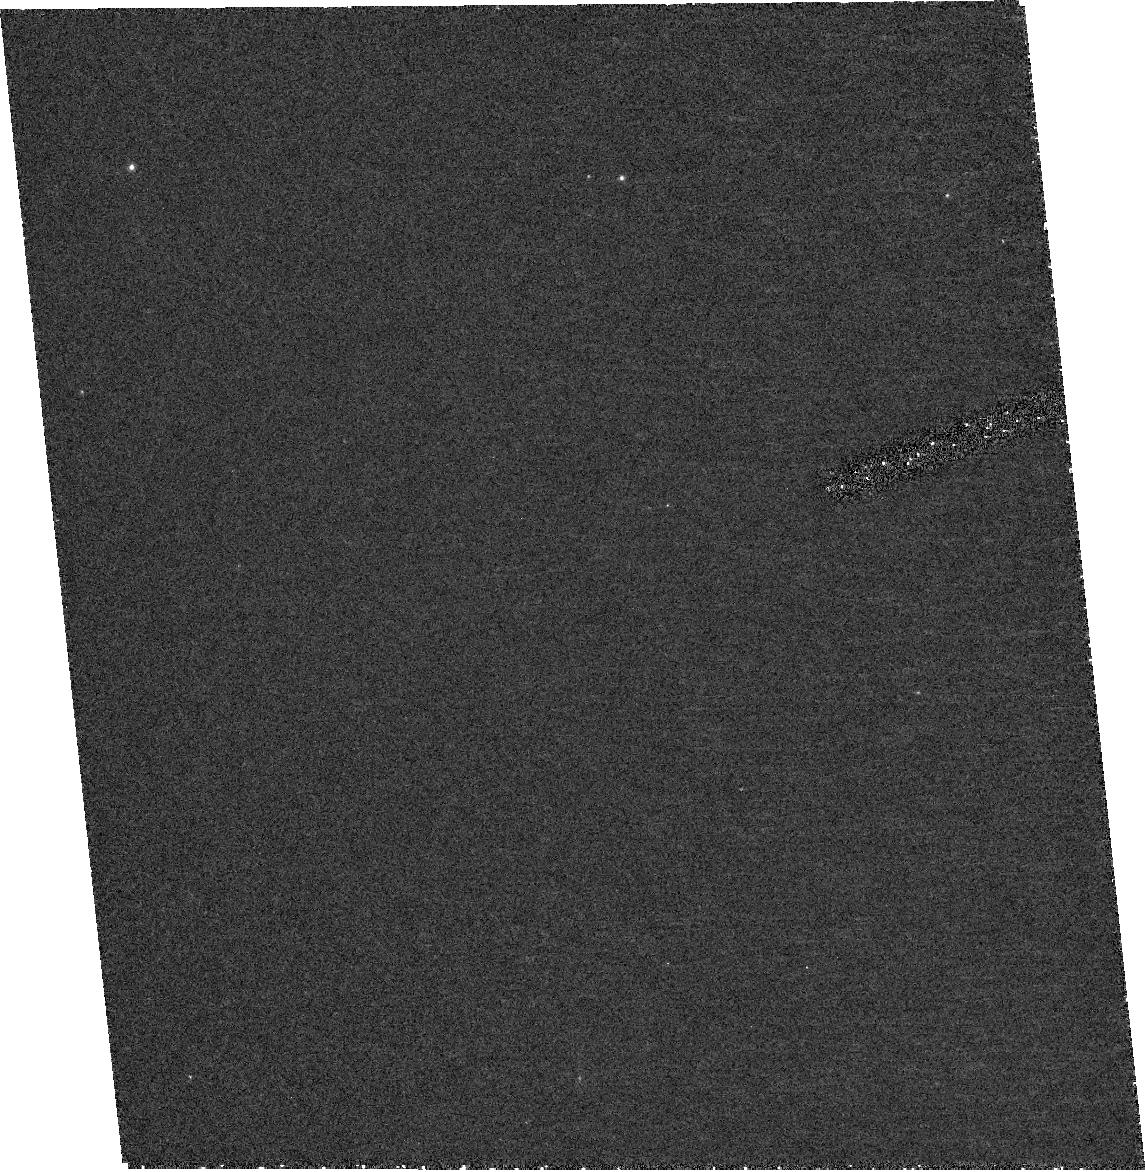
Target: V1333AQL. Instrument: ACS/HRC. Filter: F250W. Exposure: 39 min. Observation ID: hst_10253_04_acs_hrc_f250w_j92b04

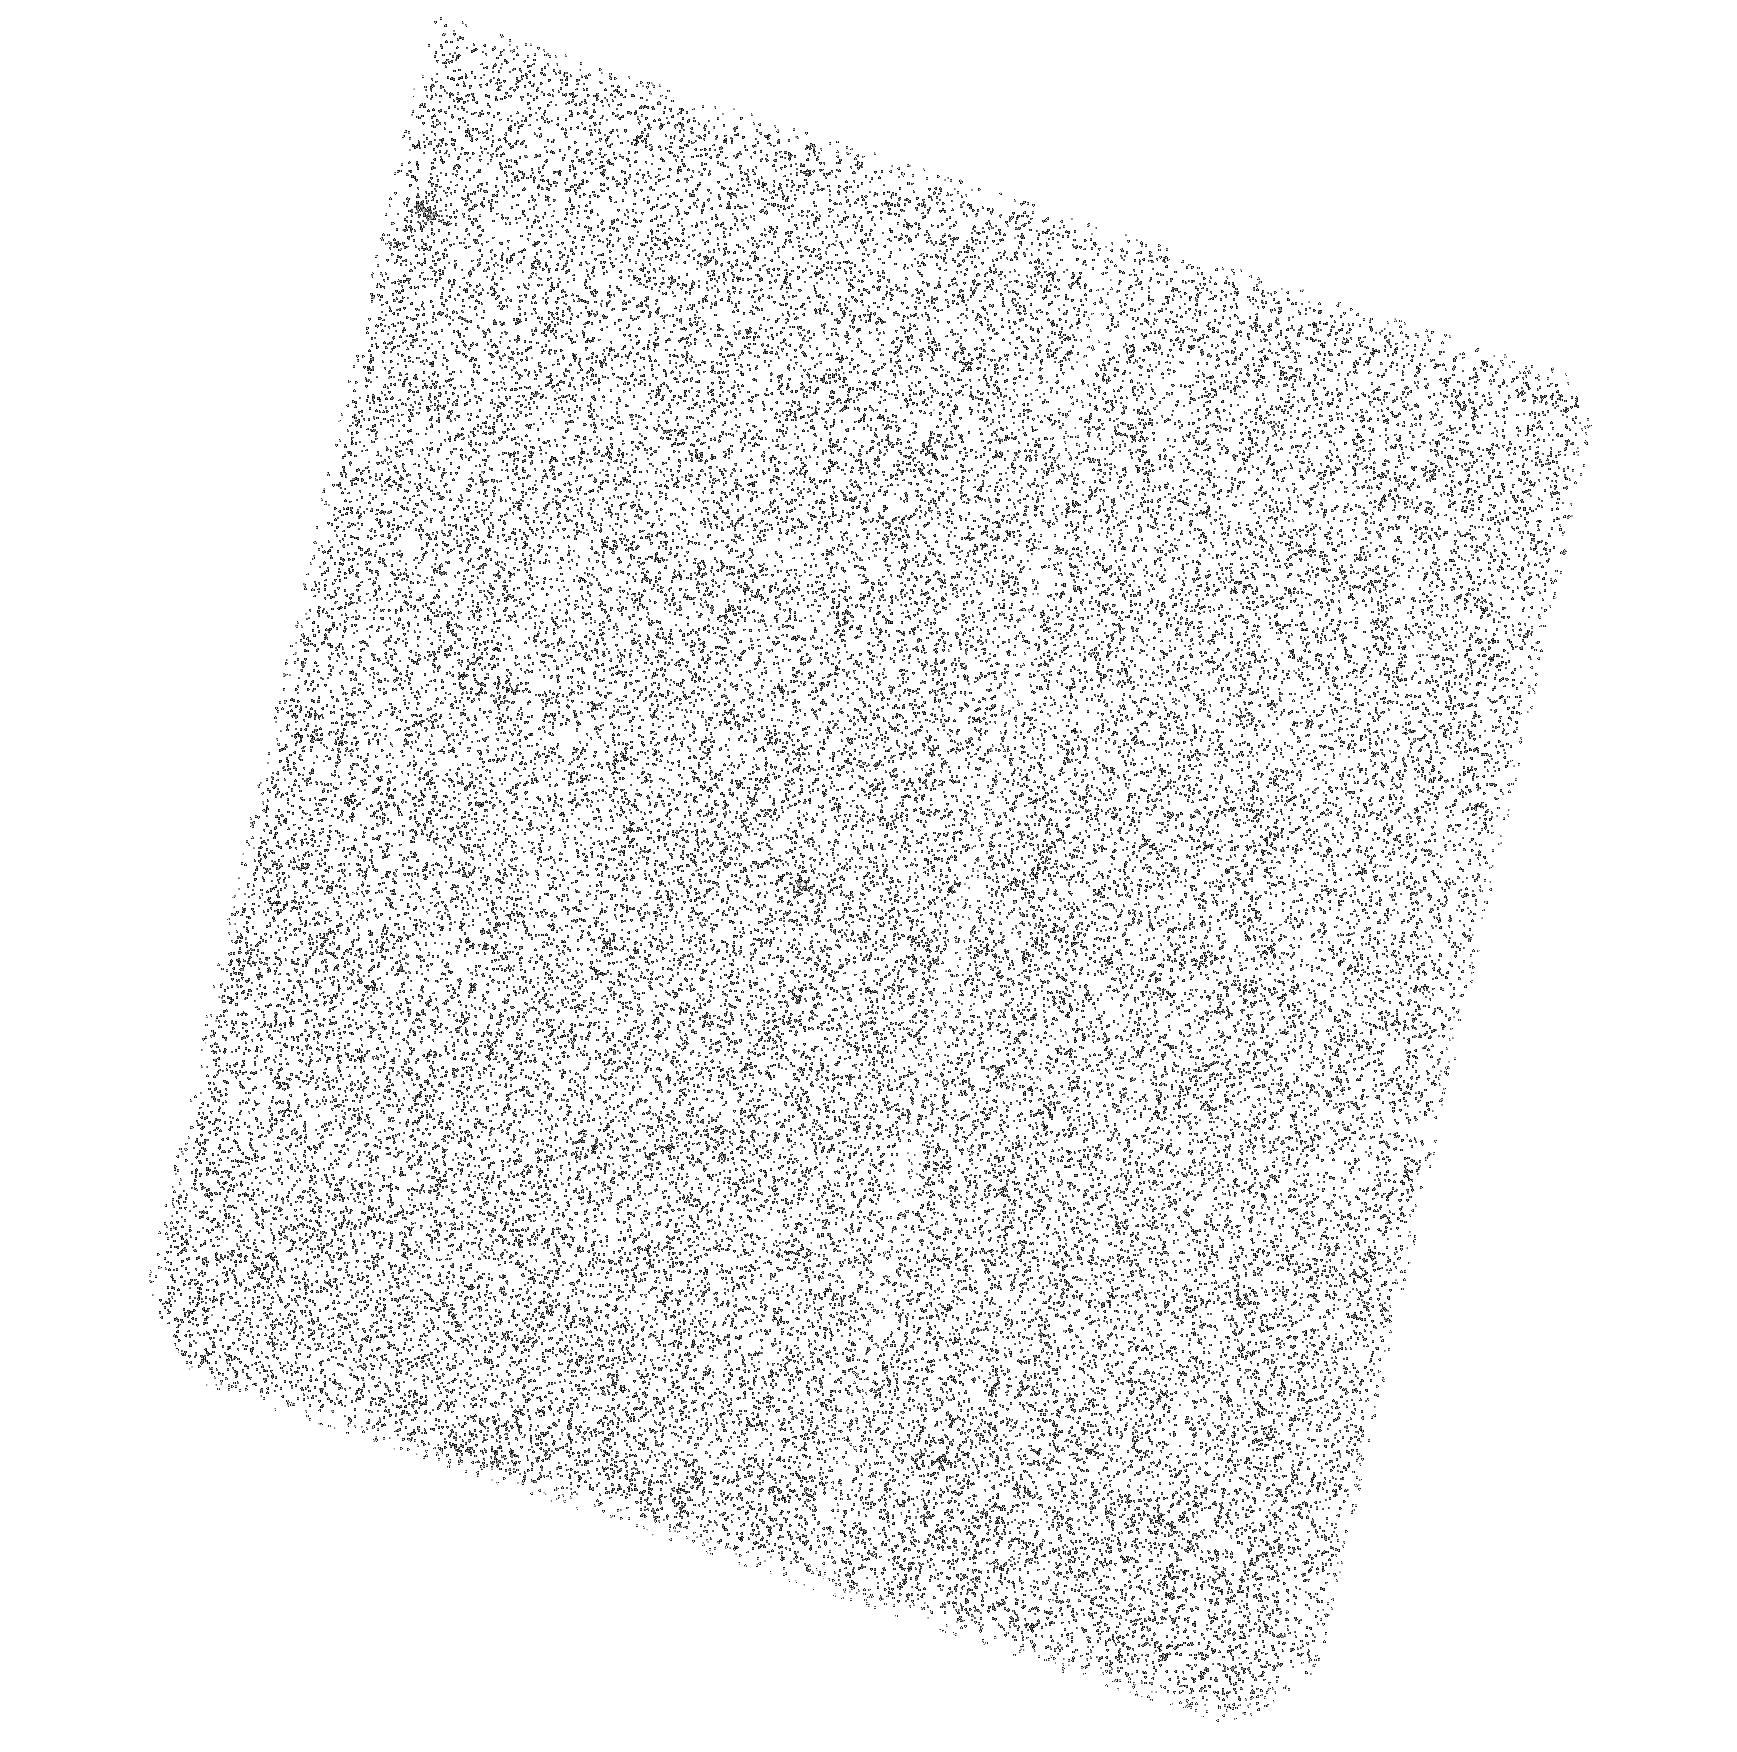
Target: LZ-AQR. Instrument: ACS/SBC. Filter: F140LP. Exposure: 42 min. Observation ID: hst_10253_a1_acs_sbc_f140lp_j92ba1

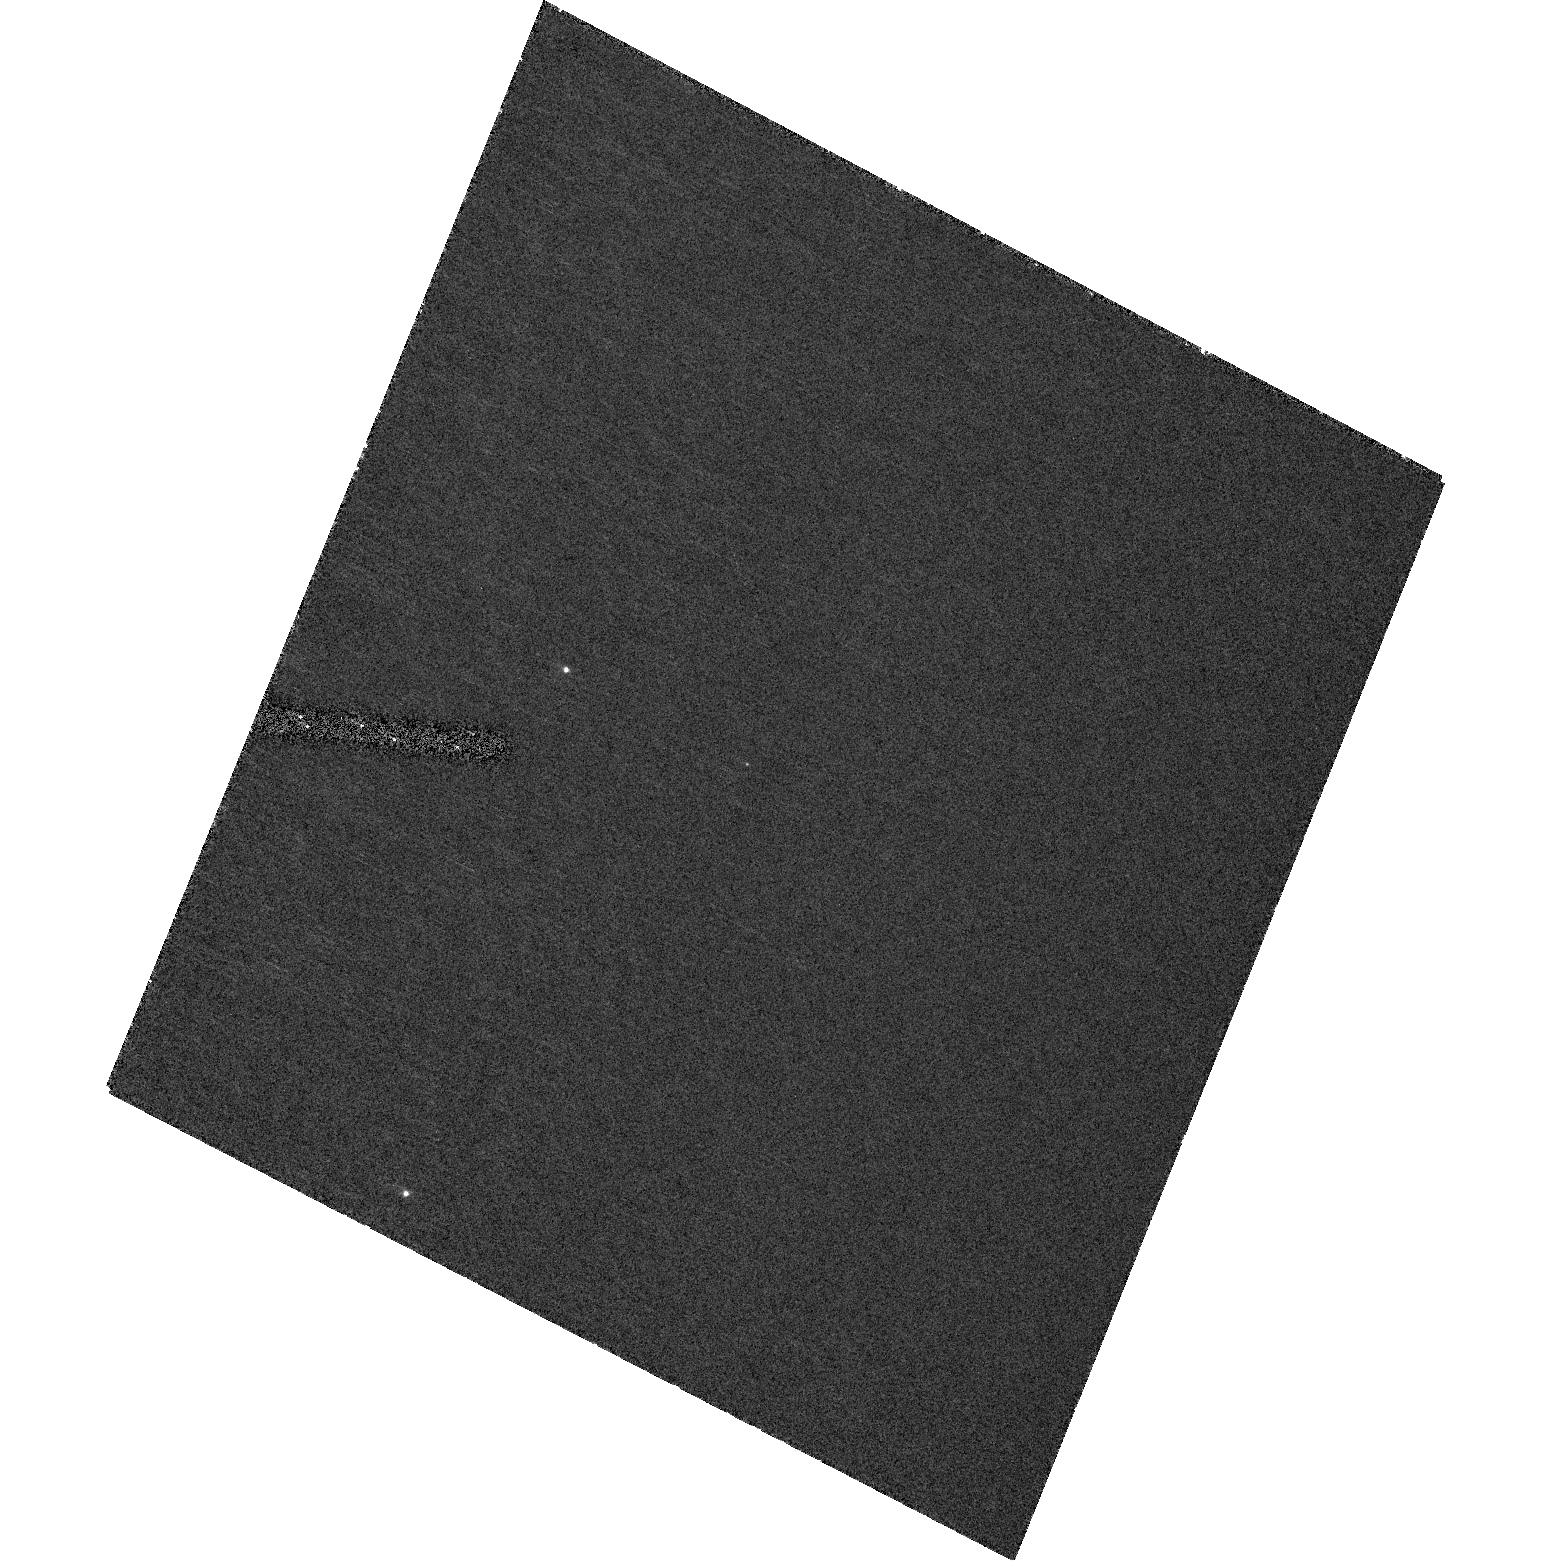
Target: V518PER. Instrument: ACS/HRC. Filter: F330W. Exposure: 48 min. Observation ID: hst_10253_03_acs_hrc_f330w_j92b03

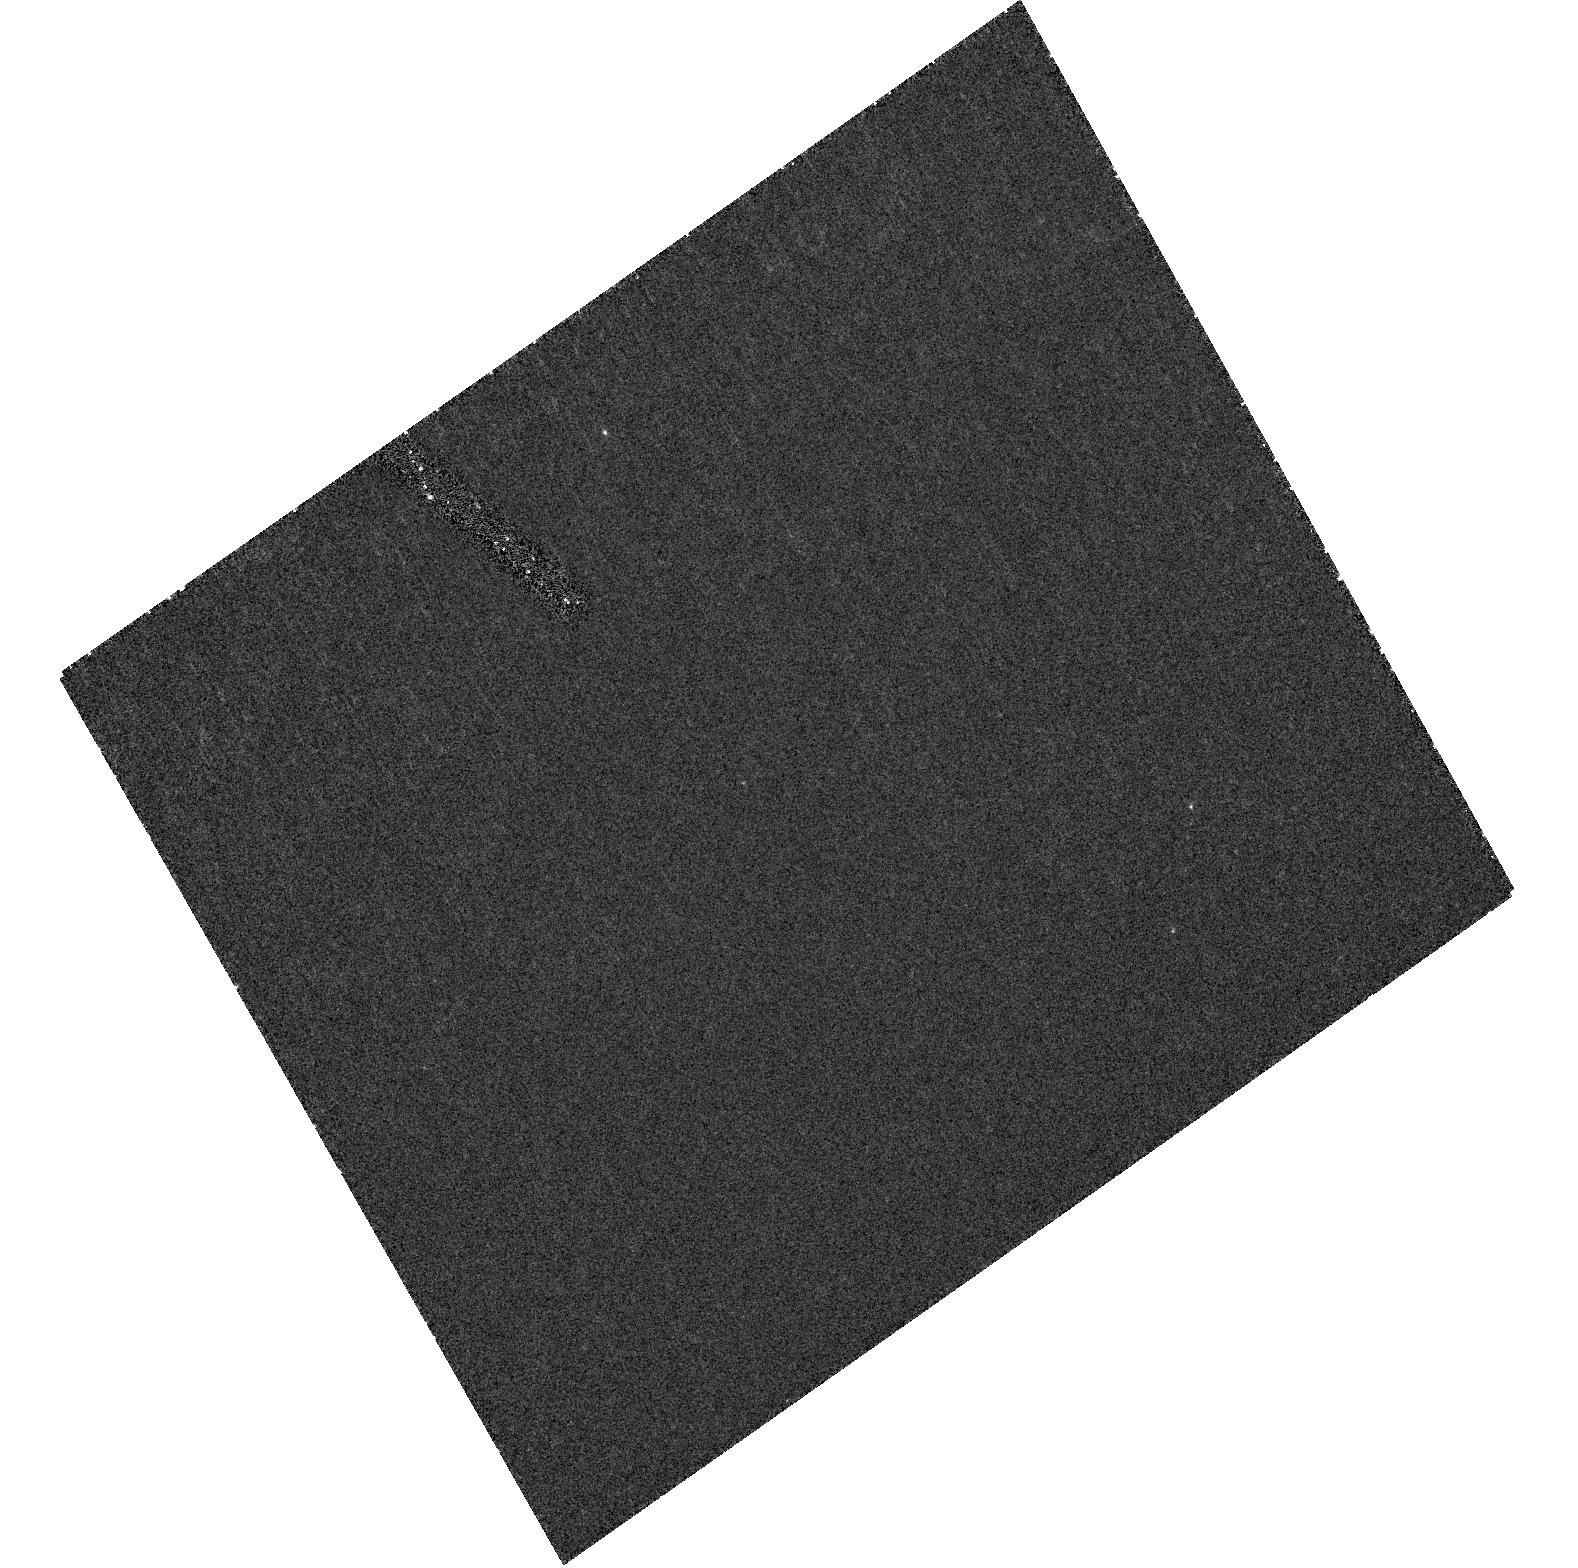
Target: GU-MUS. Instrument: ACS/HRC. Filter: F220W. Exposure: 21 min. Observation ID: hst_10253_01_acs_hrc_f220w_j92b01

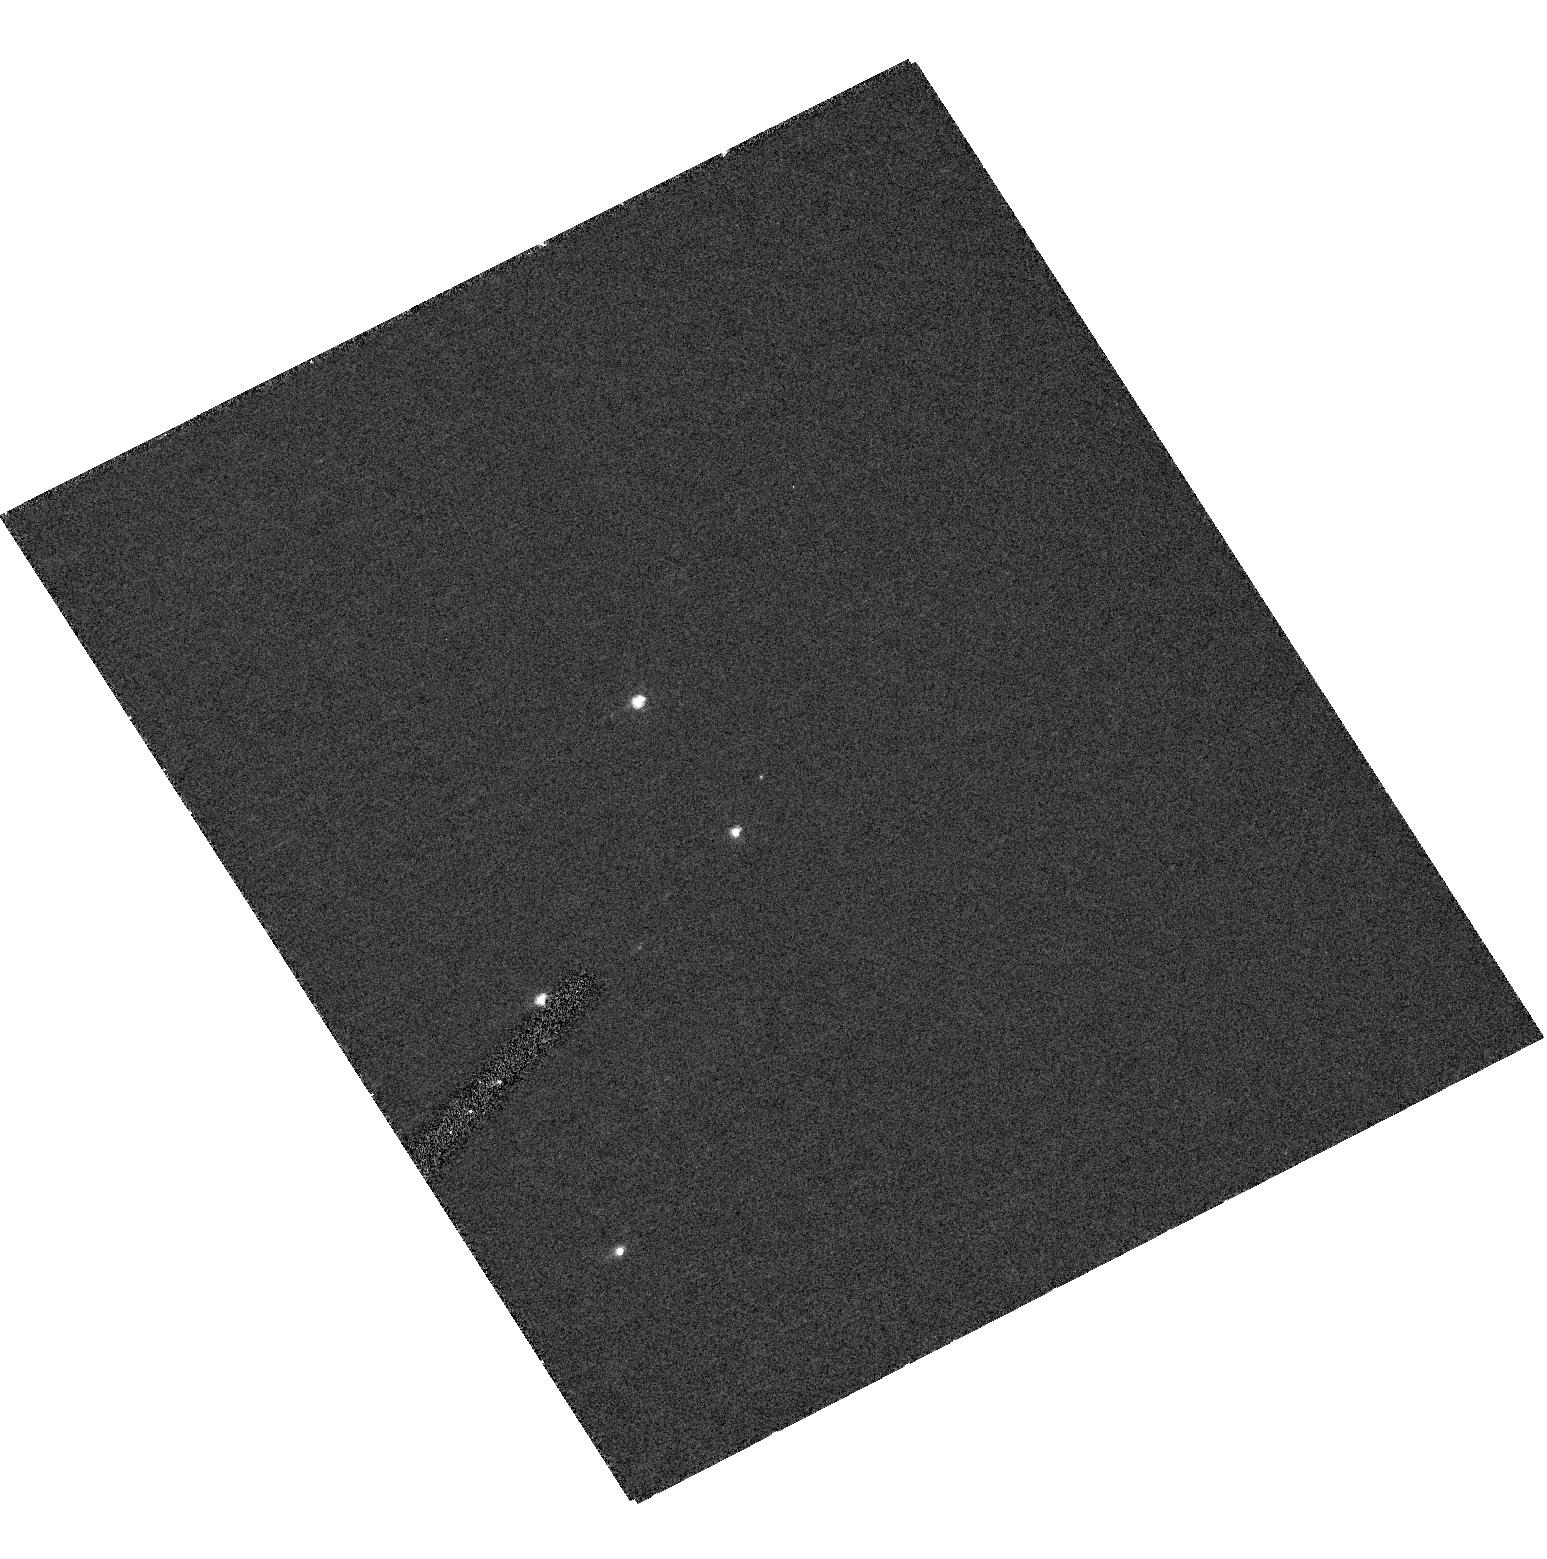
Target: MM-VEL. Instrument: ACS/HRC. Filter: F330W. Exposure: 29 min. Observation ID: hst_10253_02_acs_hrc_f330w_j92b02

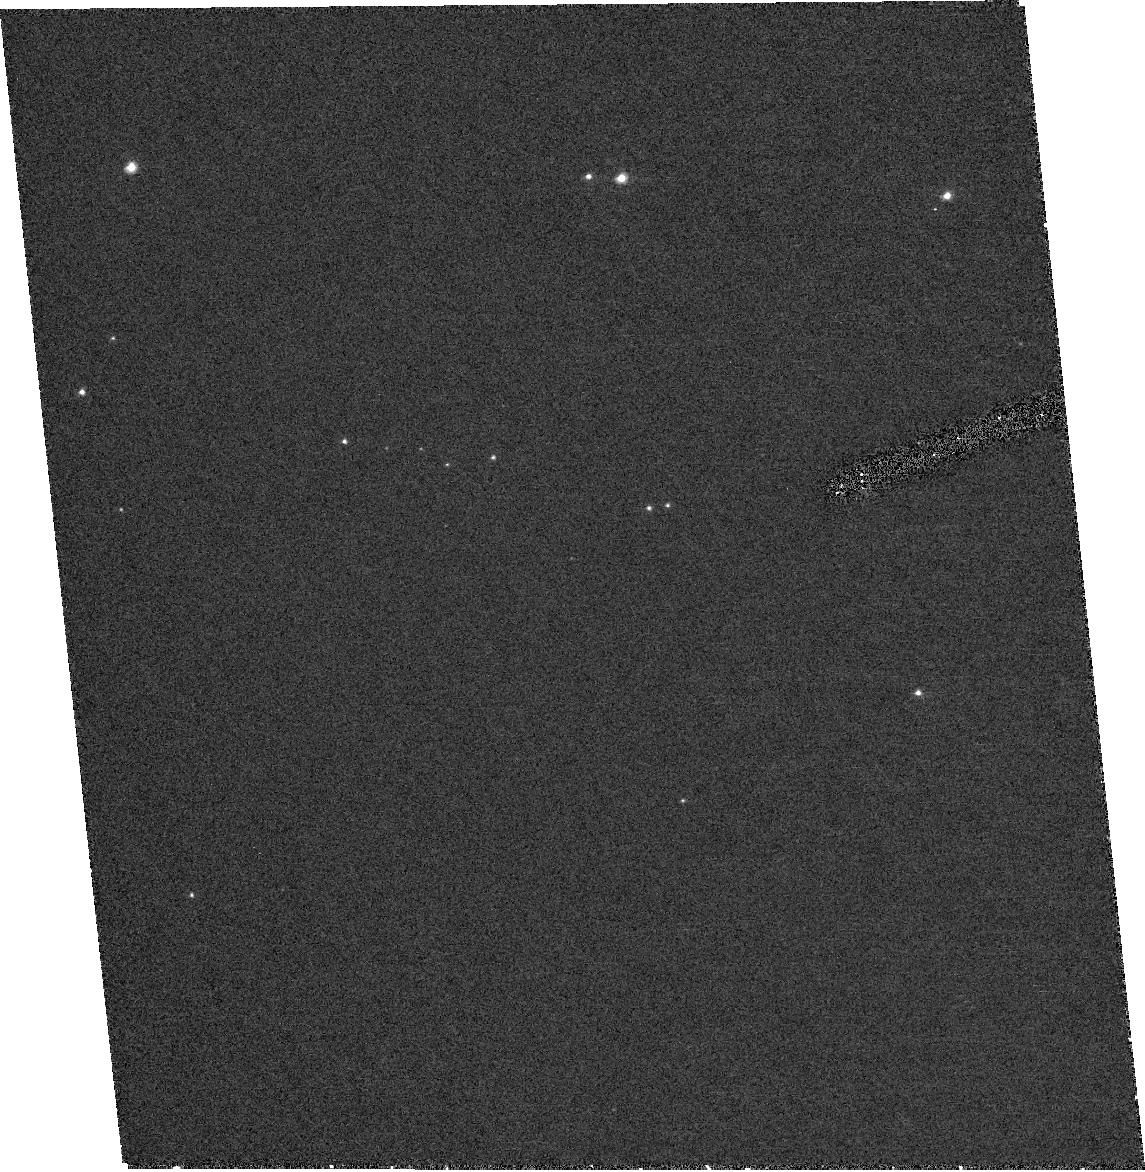
Target: V1333AQL. Instrument: ACS/HRC. Filter: F330W. Exposure: 48 min. Observation ID: hst_10253_04_acs_hrc_f330w_j92b04

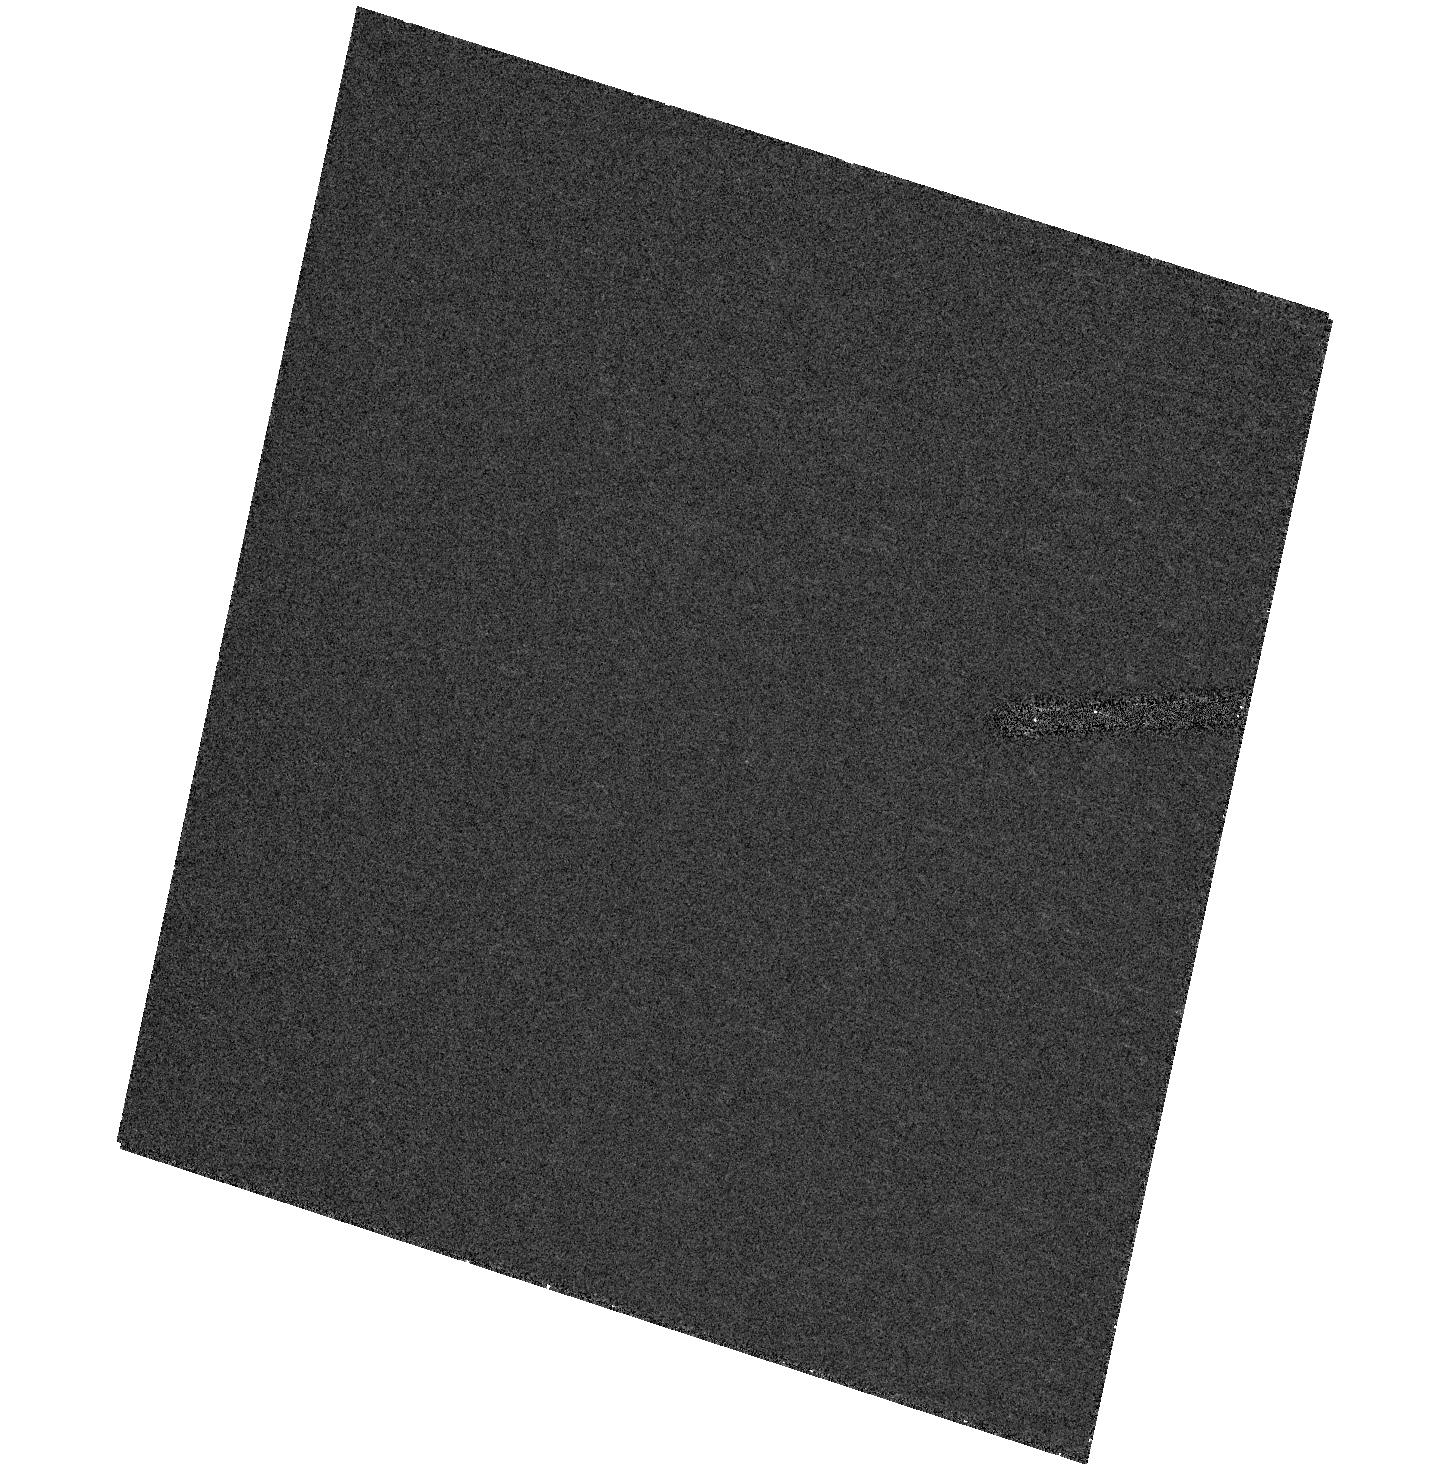
Target: LZ-AQR. Instrument: ACS/HRC. Filter: F330W. Exposure: 12 min. Observation ID: hst_10253_51_acs_hrc_f330w_j92b51

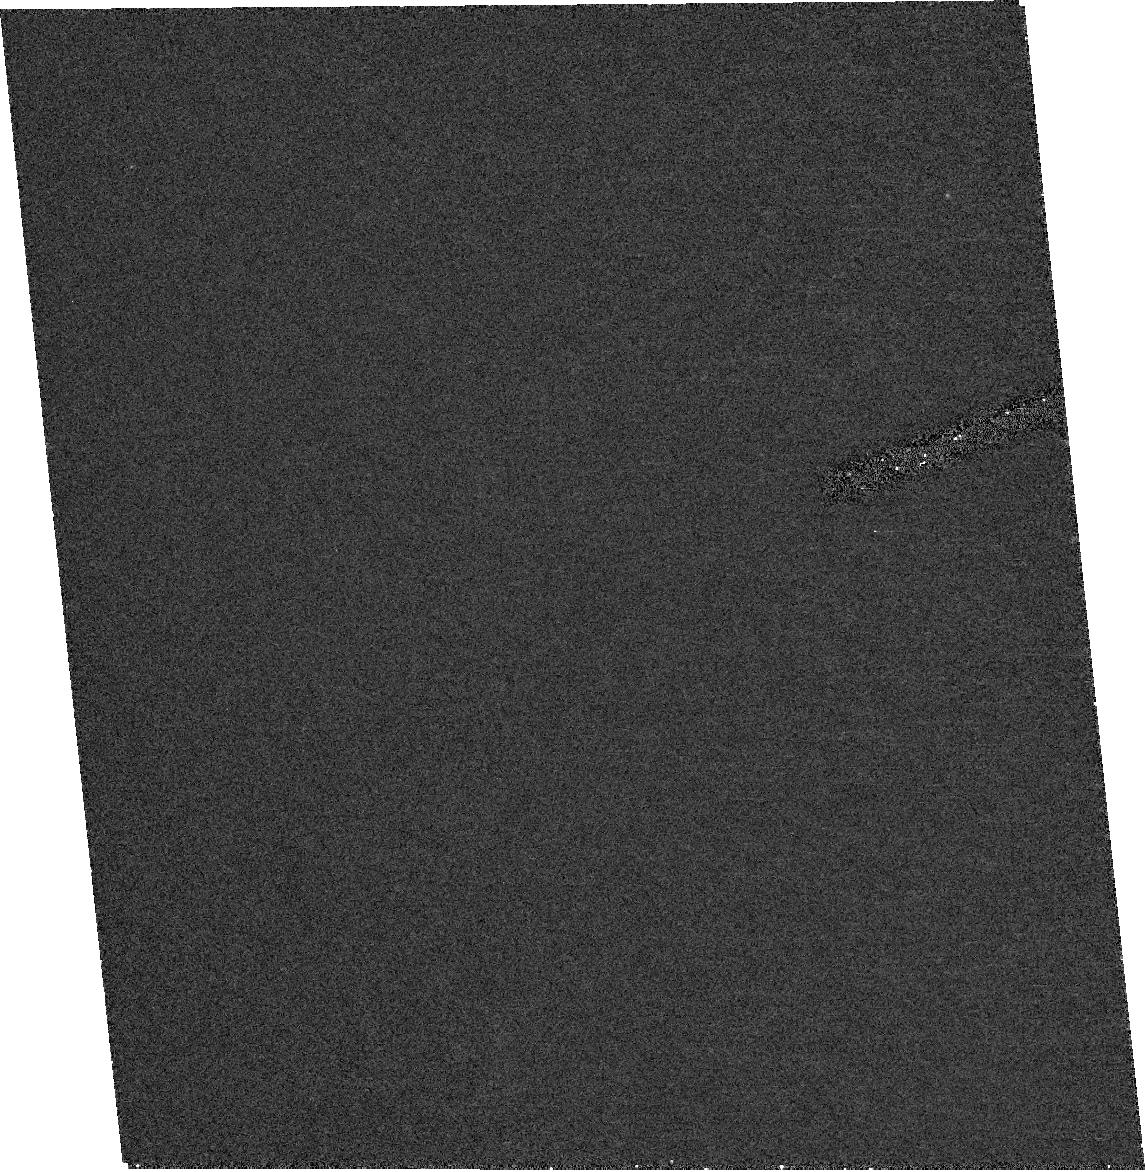
Target: V1333AQL. Instrument: ACS/HRC. Filter: F220W. Exposure: 26 min. Observation ID: hst_10253_04_acs_hrc_f220w_j92b04

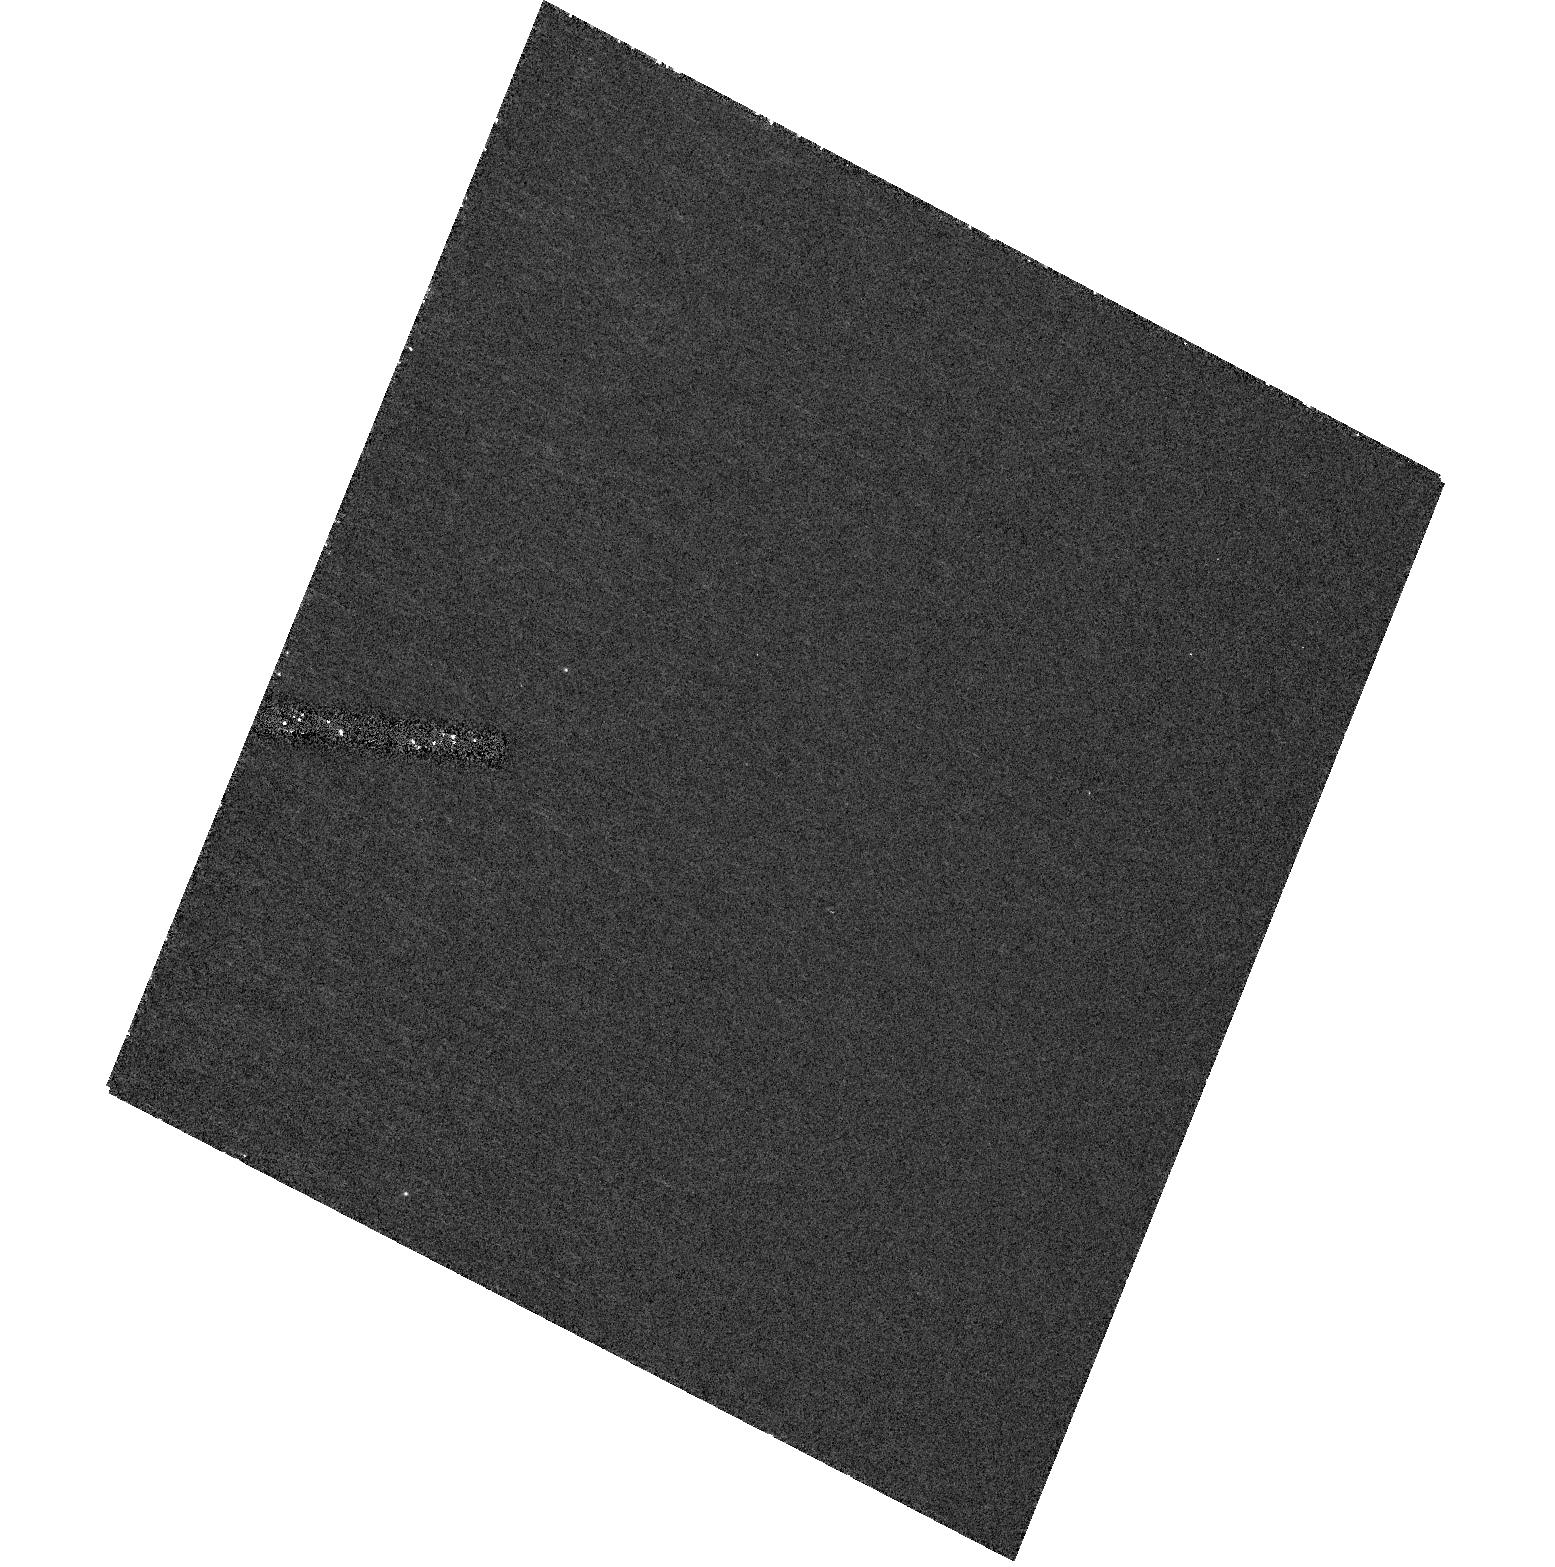
Target: V518PER. Instrument: ACS/HRC. Filter: F250W. Exposure: 41 min. Observation ID: hst_10253_03_acs_hrc_f250w_j92b03

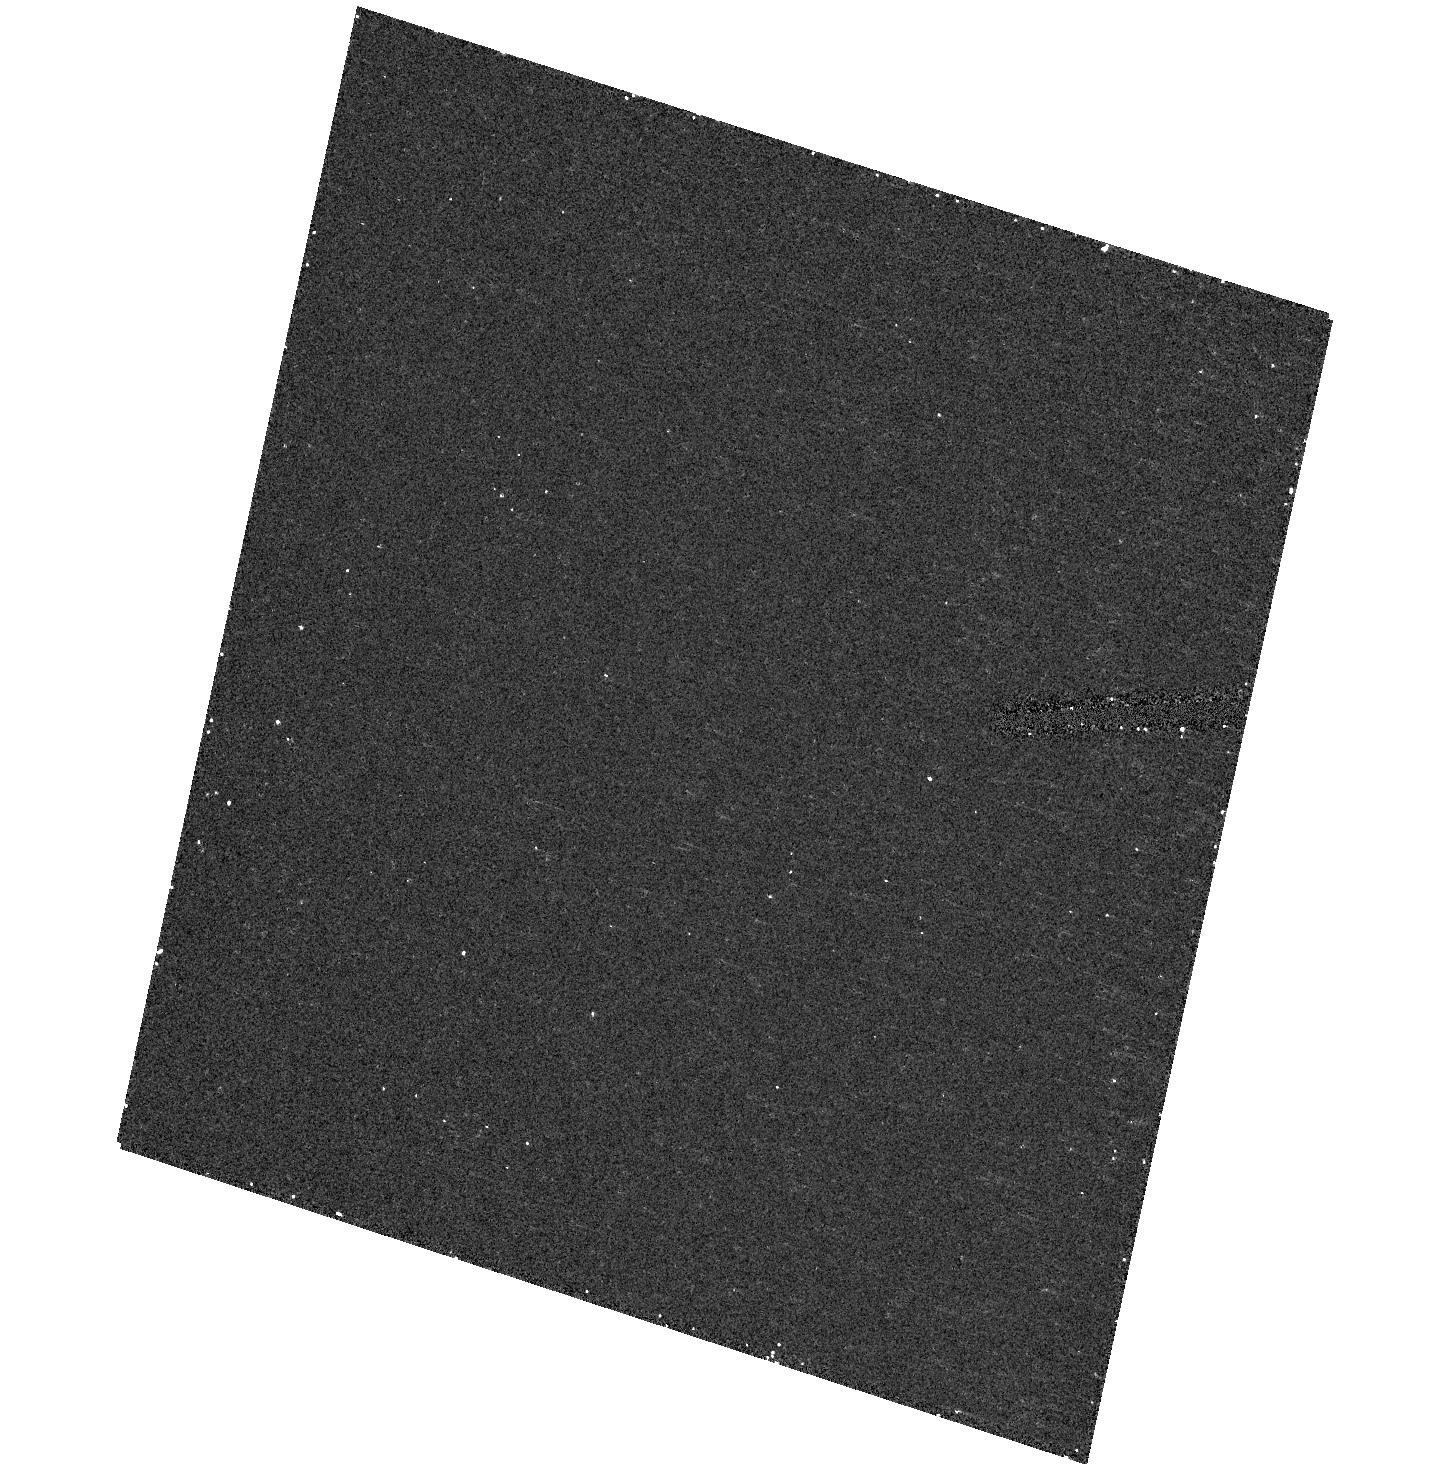
Target: LZ-AQR. Instrument: ACS/HRC. Filter: F220W. Exposure: 10 min. Observation ID: hst_10253_51_acs_hrc_f220w_j92b51

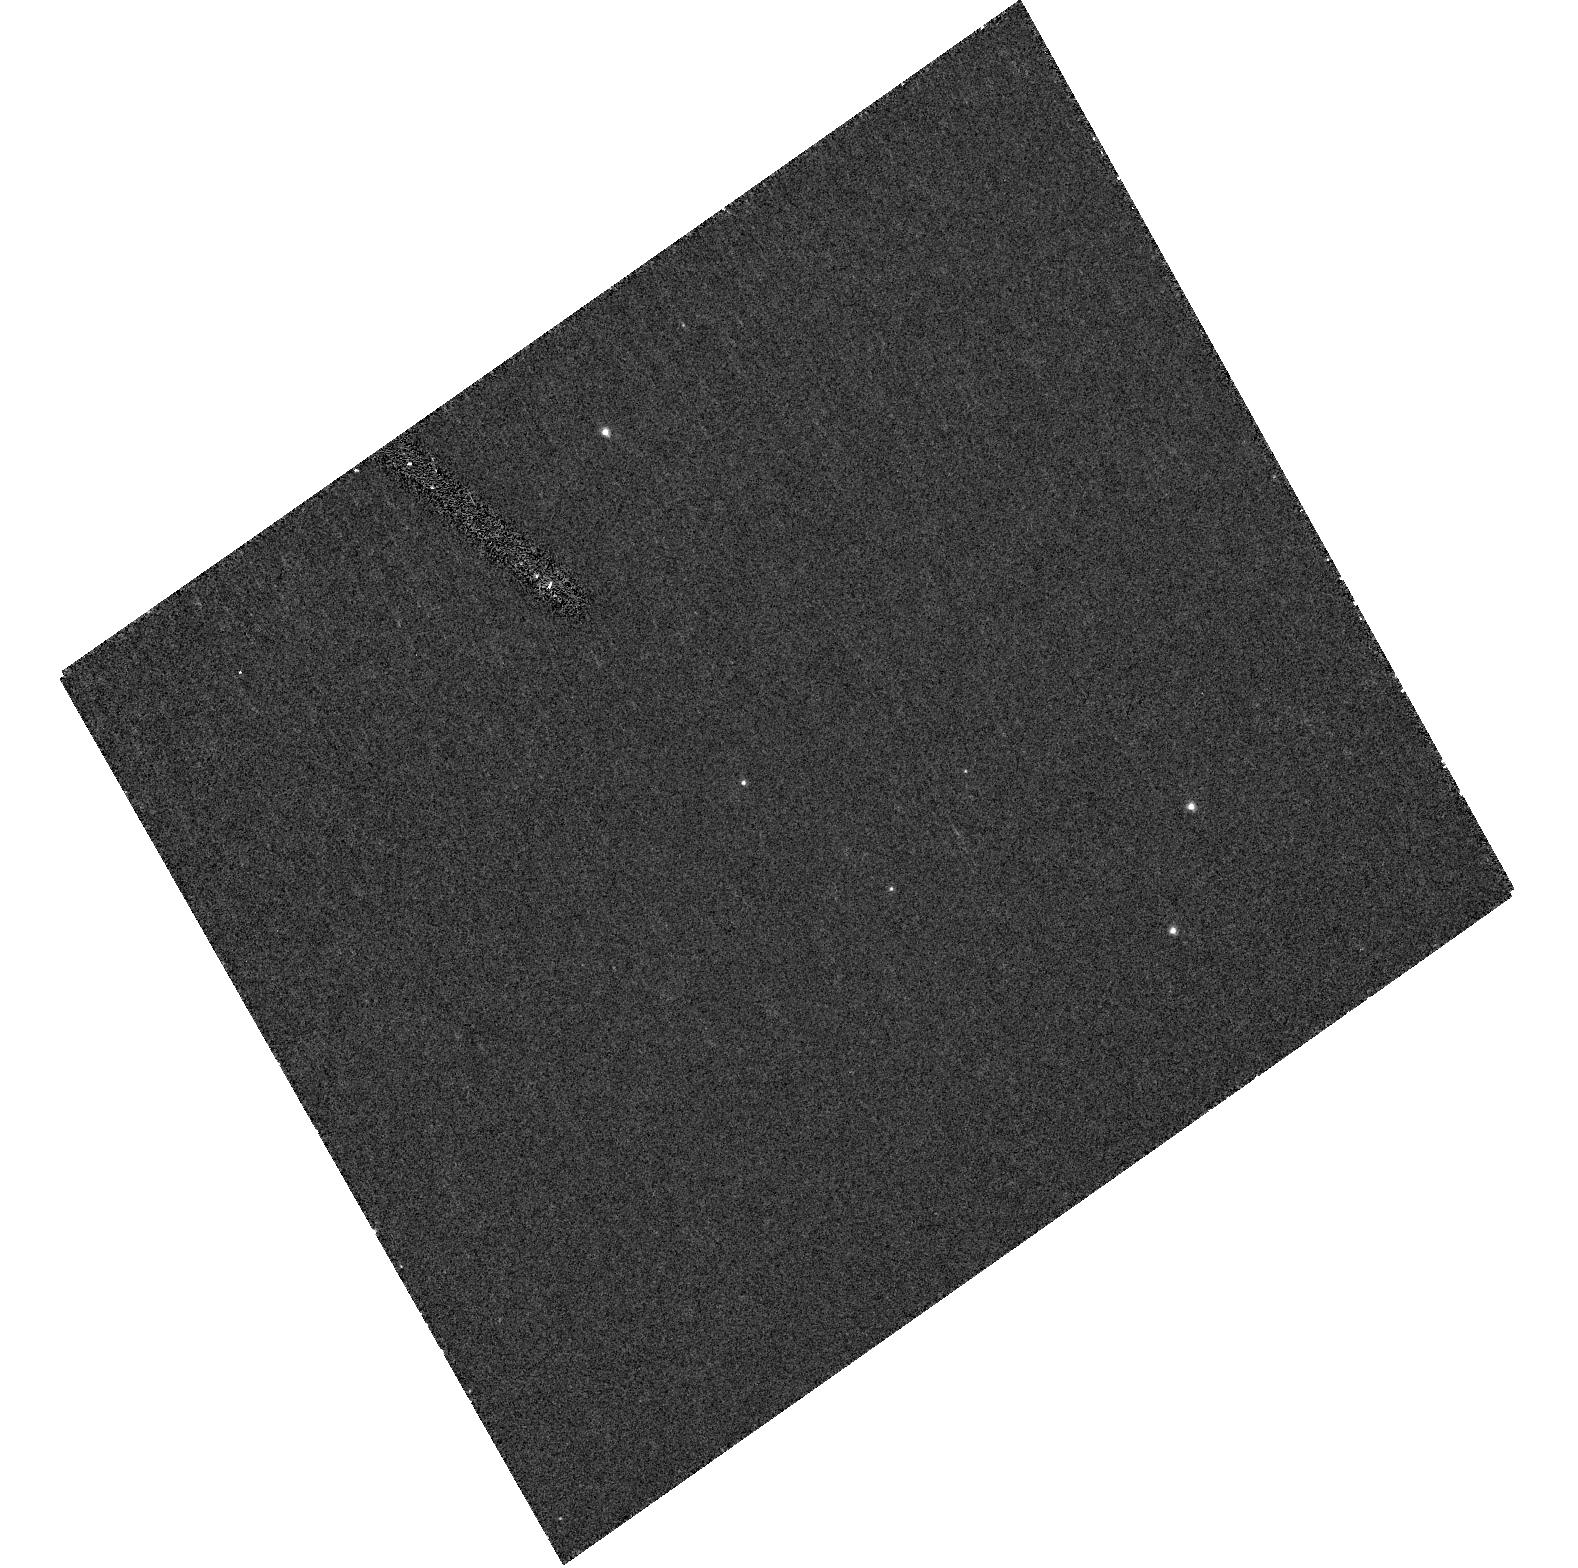
Target: GU-MUS. Instrument: ACS/HRC. Filter: F250W. Exposure: 31 min. Observation ID: hst_10253_01_acs_hrc_f250w_j92b01

A UV Survey of Quiescent Black Holes and Neutron Stars (PI: Hynes, Robert I.)

Existing STIS observations of quiescent Galactic black hole and neutron star binaries suggest a striking difference between them. The spectra of black holes appear to drop off steeply in the near-UV, whereas those of neutron stars continue to rise, at least down to 1700A. This difference has been interpreted in terms of advective accretion models, and may indicate a fundamental signature of the two types of object. The existing data do not include enough objects to form a representative sample, however. We will exploit the faint source sensitivity of ACS to perform a survey of the UV spectral shapes across a larger sample containing both black holes and neutron stars. This survey will test the assertion that their UV spectra are strikingly different; allow modelling of the broad band spectral energy distribution; test for variability in the UV flux; and identify suitable targets for subsequent spectroscopic follow-up..